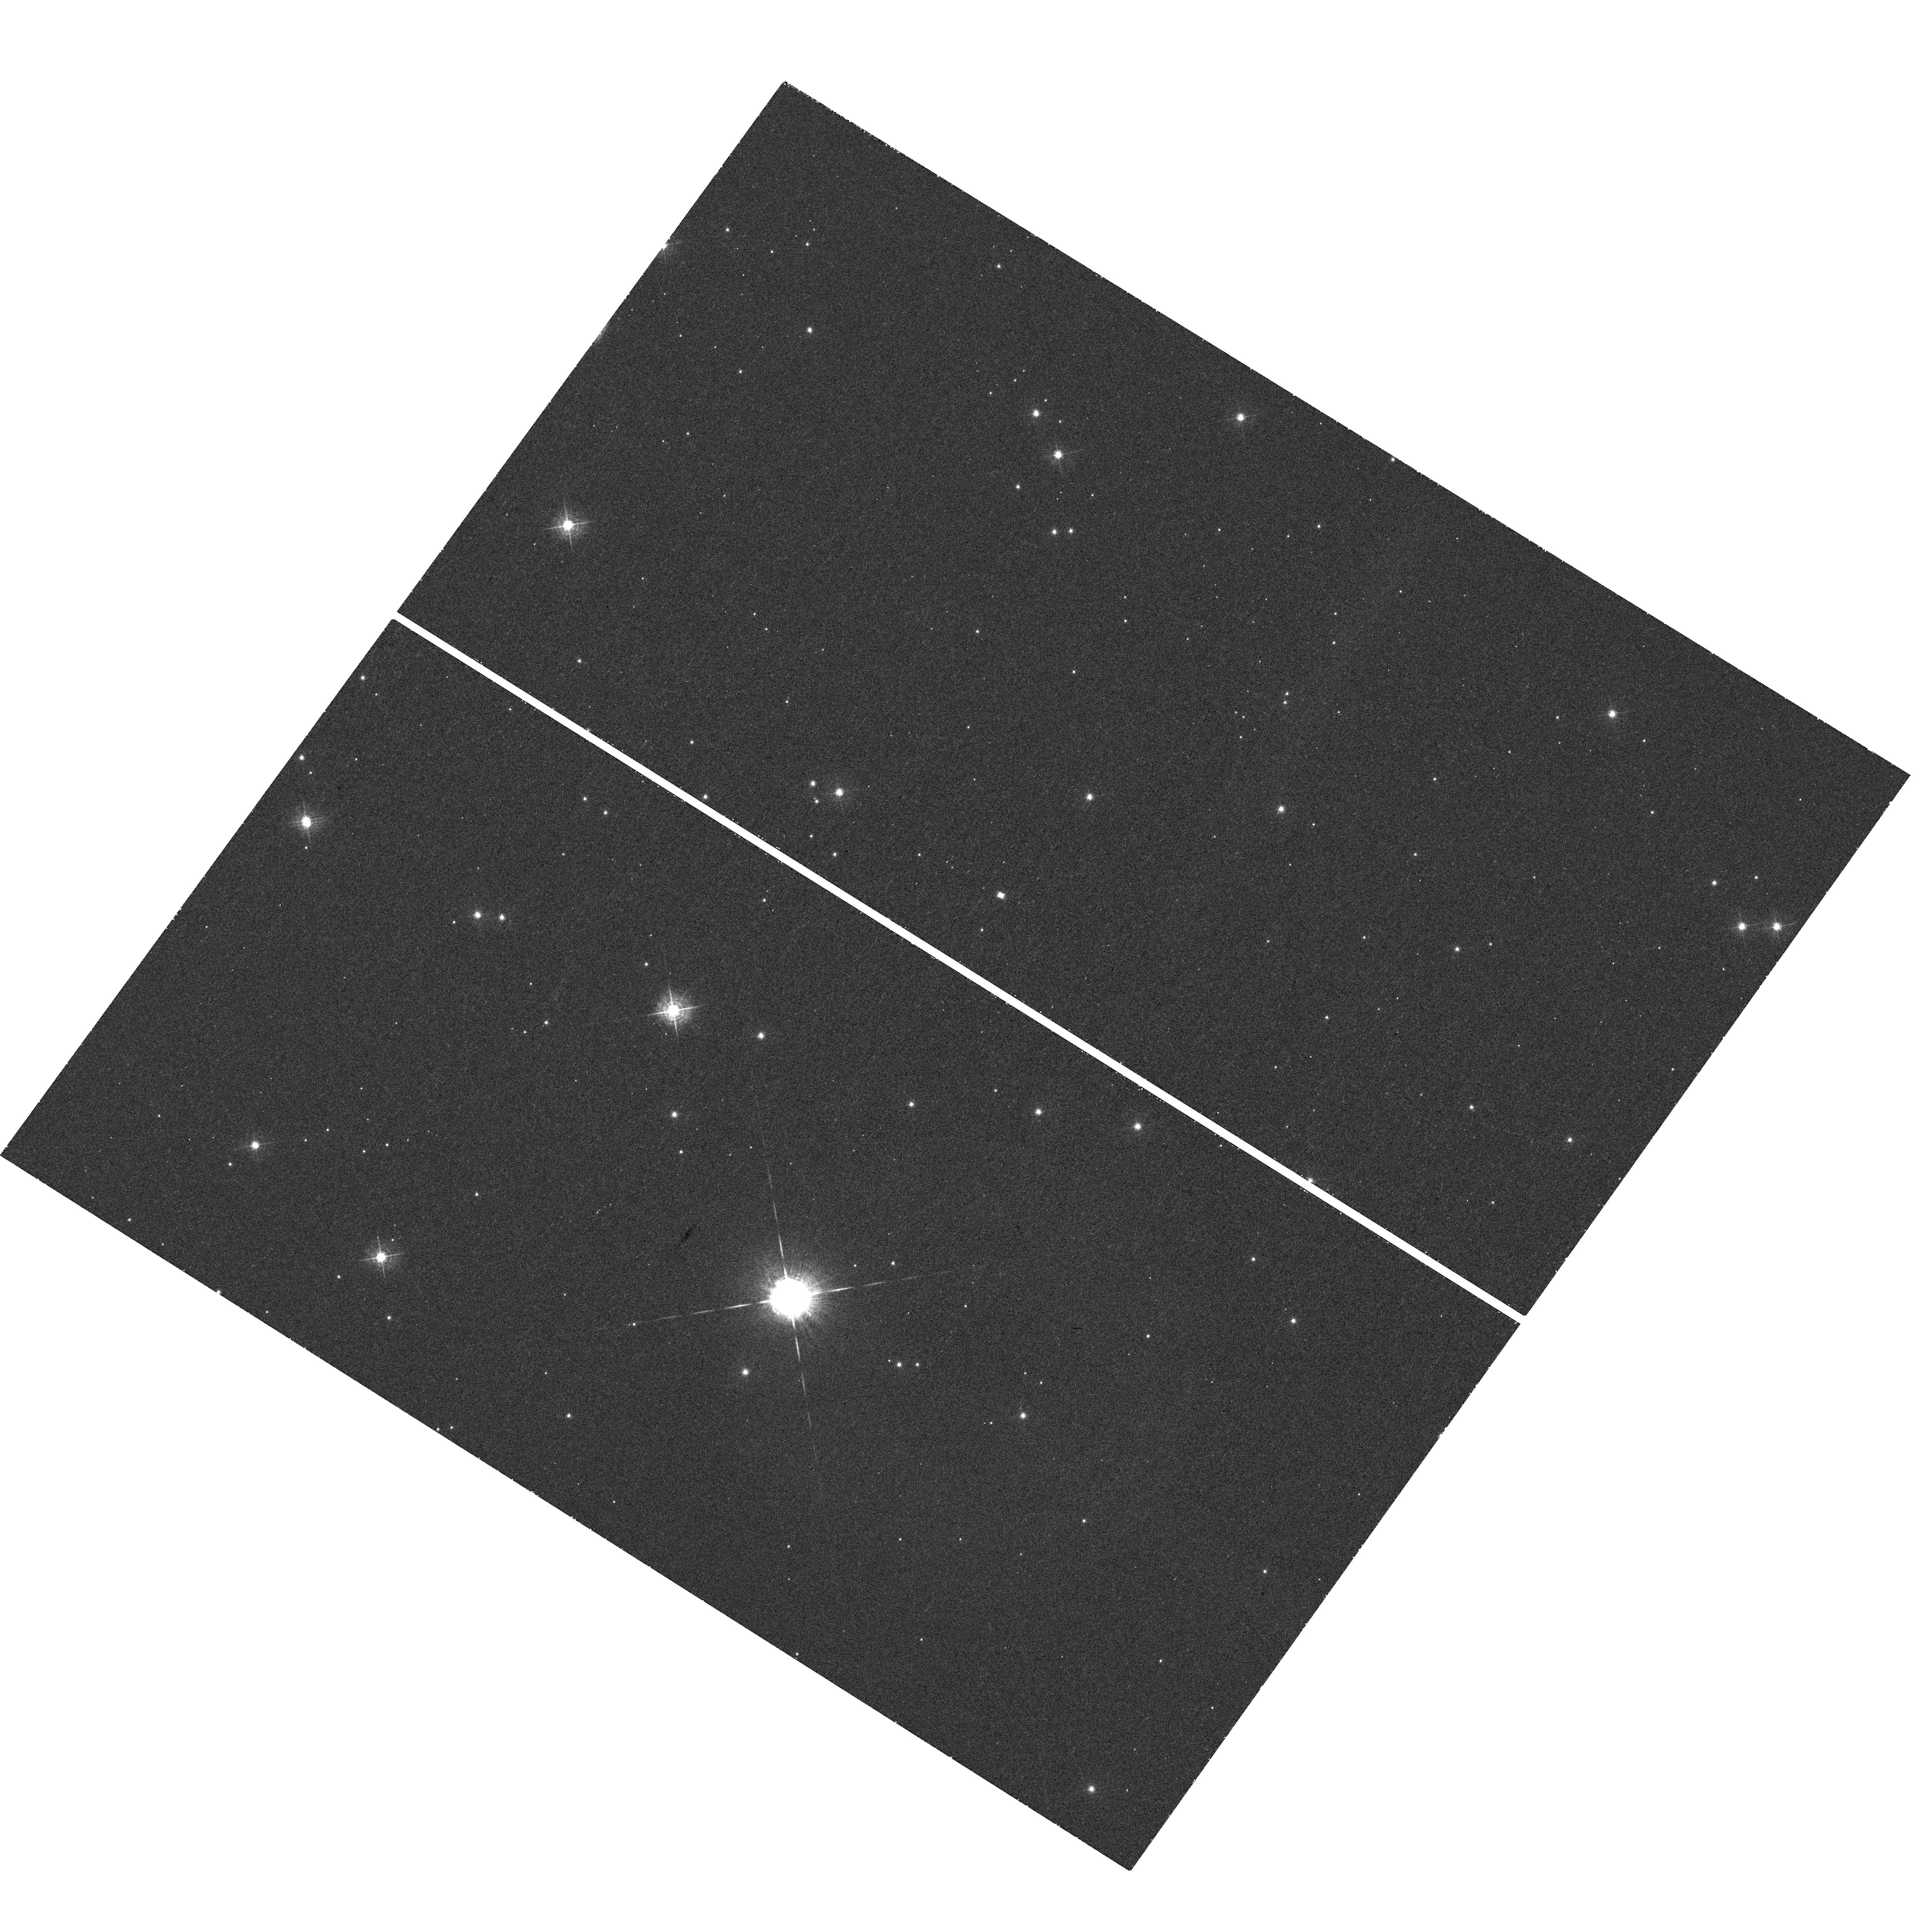
Target: V-V445-PUP
Instrument: WFC3/UVIS
Filter: F502N
Exposure: 31 min
Observation ID: hst_12899_01_wfc3_uvis_f502n_ic0o01

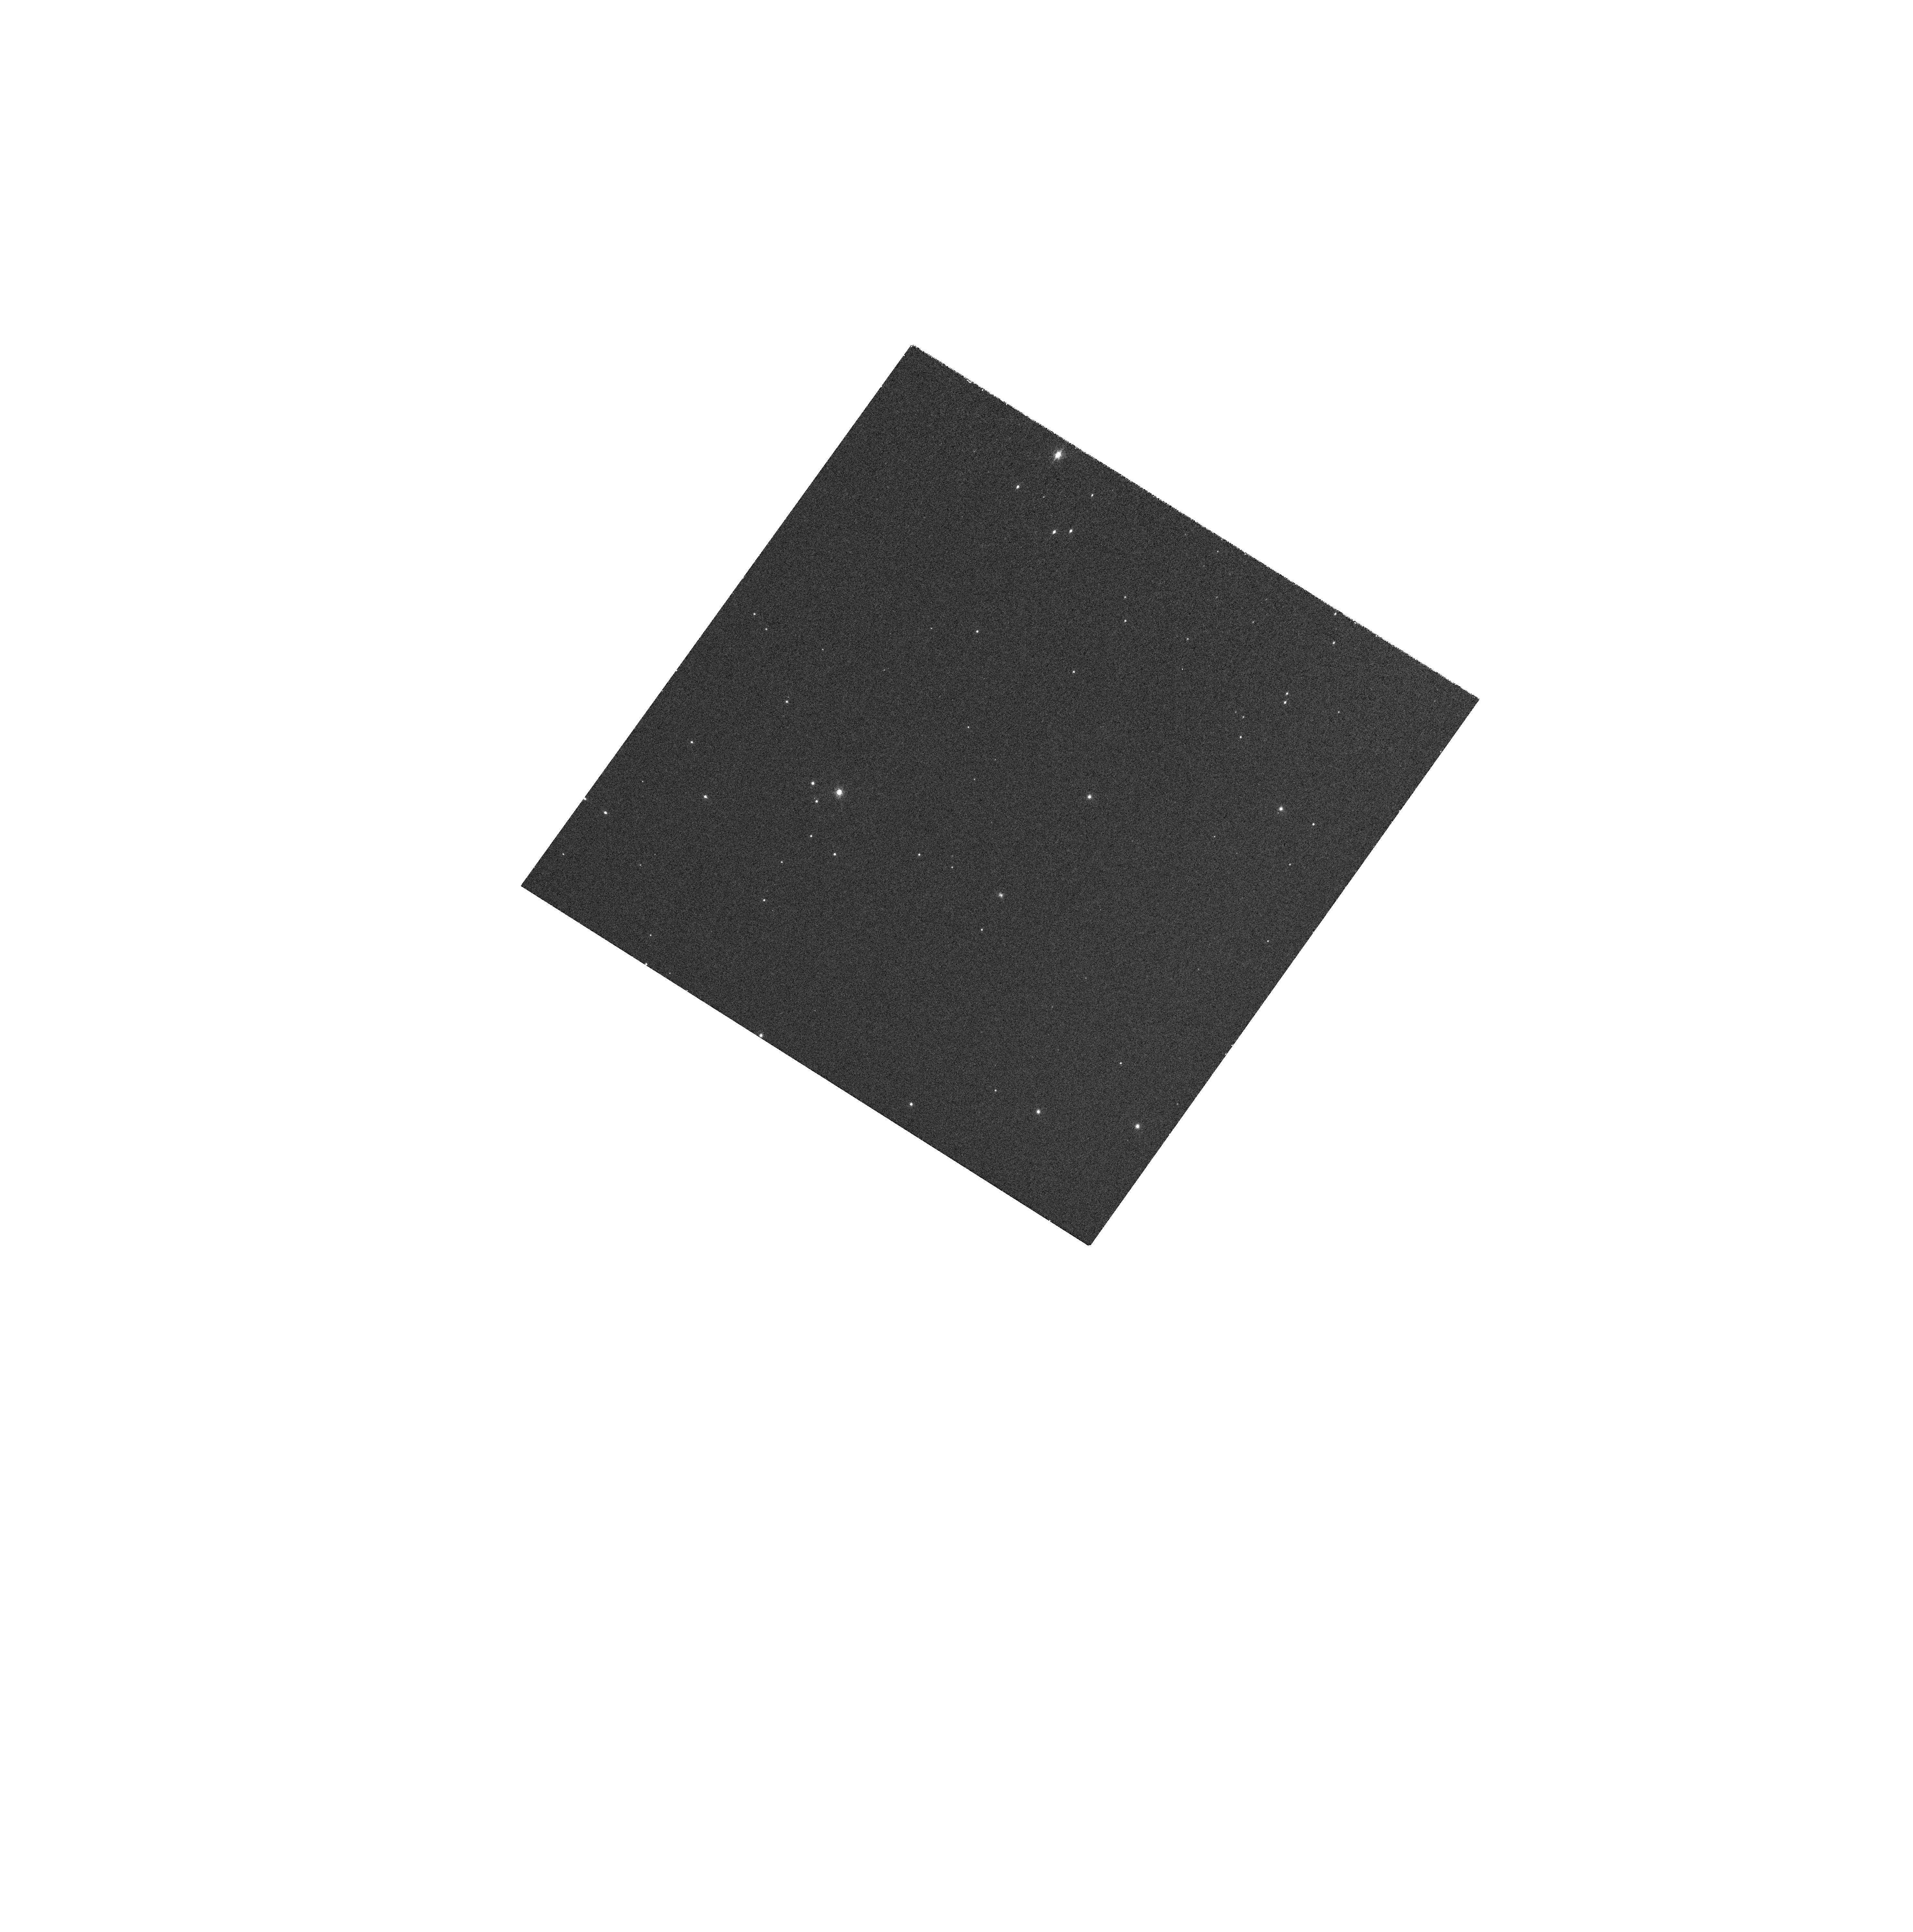
Target: V-V445-PUP
Instrument: WFC3/UVIS
Filter: FQ727N
Exposure: 7 min
Observation ID: hst_12899_01_wfc3_uvis_fq727n_ic0o01

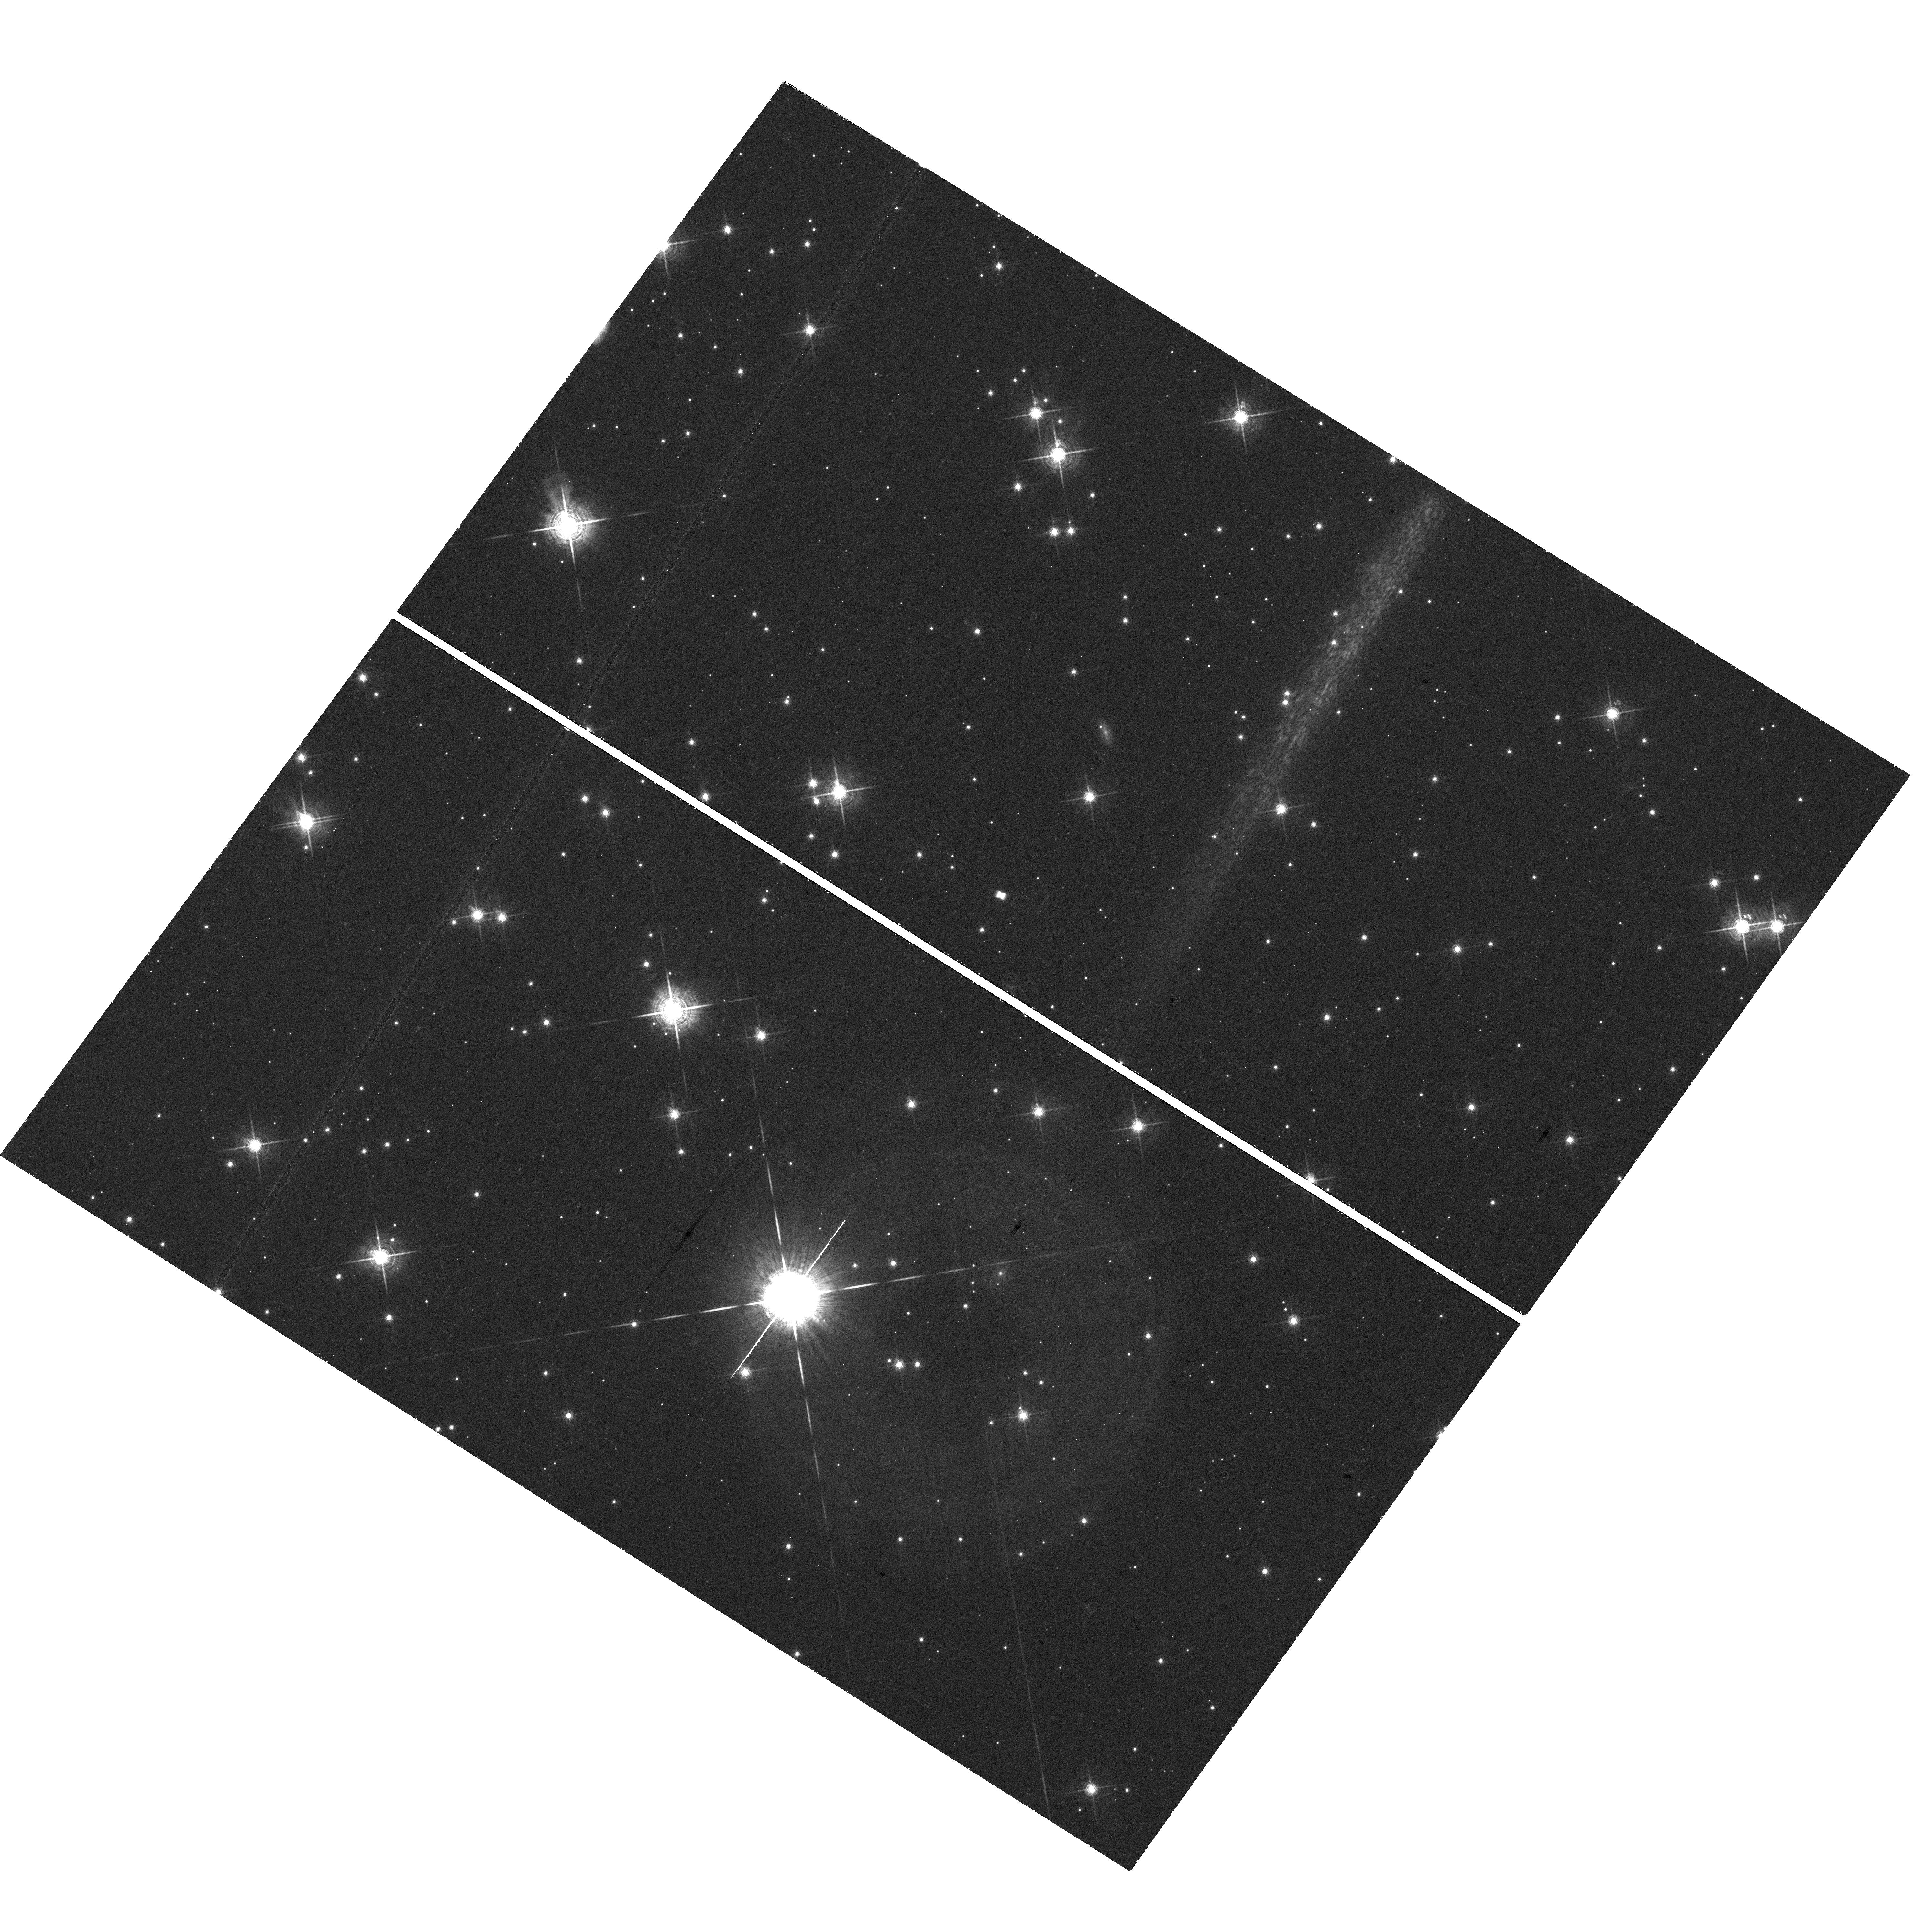
Target: V-V445-PUP
Instrument: WFC3/UVIS
Filter: F680N
Exposure: 44 min
Observation ID: hst_12899_01_wfc3_uvis_f680n_ic0o01

Emission line imaging of the bipolar shell in the Helium Nova V445 Puppis (PI: Steeghs, Danny)

Explosive detonations on the surfaces of accreting white dwarfs play a key role in establishing viable progenitor pathways towards Type Ia supernova explosions. If the white dwarf is accreting hydrogen deficient material, helium shell-flash driven eruptions can occur on its surface. Thus far only one such helium nova event has been observed in Nova Puppis 2000 = V445 Pup. We have discovered an expanding bipolar shell involving fast moving ejecta of He-rich material surrounding this binary. This used state of art ground-based AO imaging and IFU spectroscopy. However, we have now reached the limit of what can be done from the ground and therefore request high spatial resolution HST imaging of the ejecta in V445 Pup. We request 2 orbits in Cycle 20 split between three narrow band filters, followed by a repeat epoch two observing cycles later. These narrow band images will allow us to map the expanding ejecta in the [OII], [OIII] and HeI lines, to be directly compared with kinematical measurements based on the same lines. This will allow us to determine a robust distance using the expansion parallax method and study the ionisation structure of the shells and knots we have seen in our broadband AO images. Splitting the observations over two cycles is necessary in order to provide sufficient baseline to accurately measure the on-sky expansion which is estimated to proceed at an angular speed of 0.3"/year.